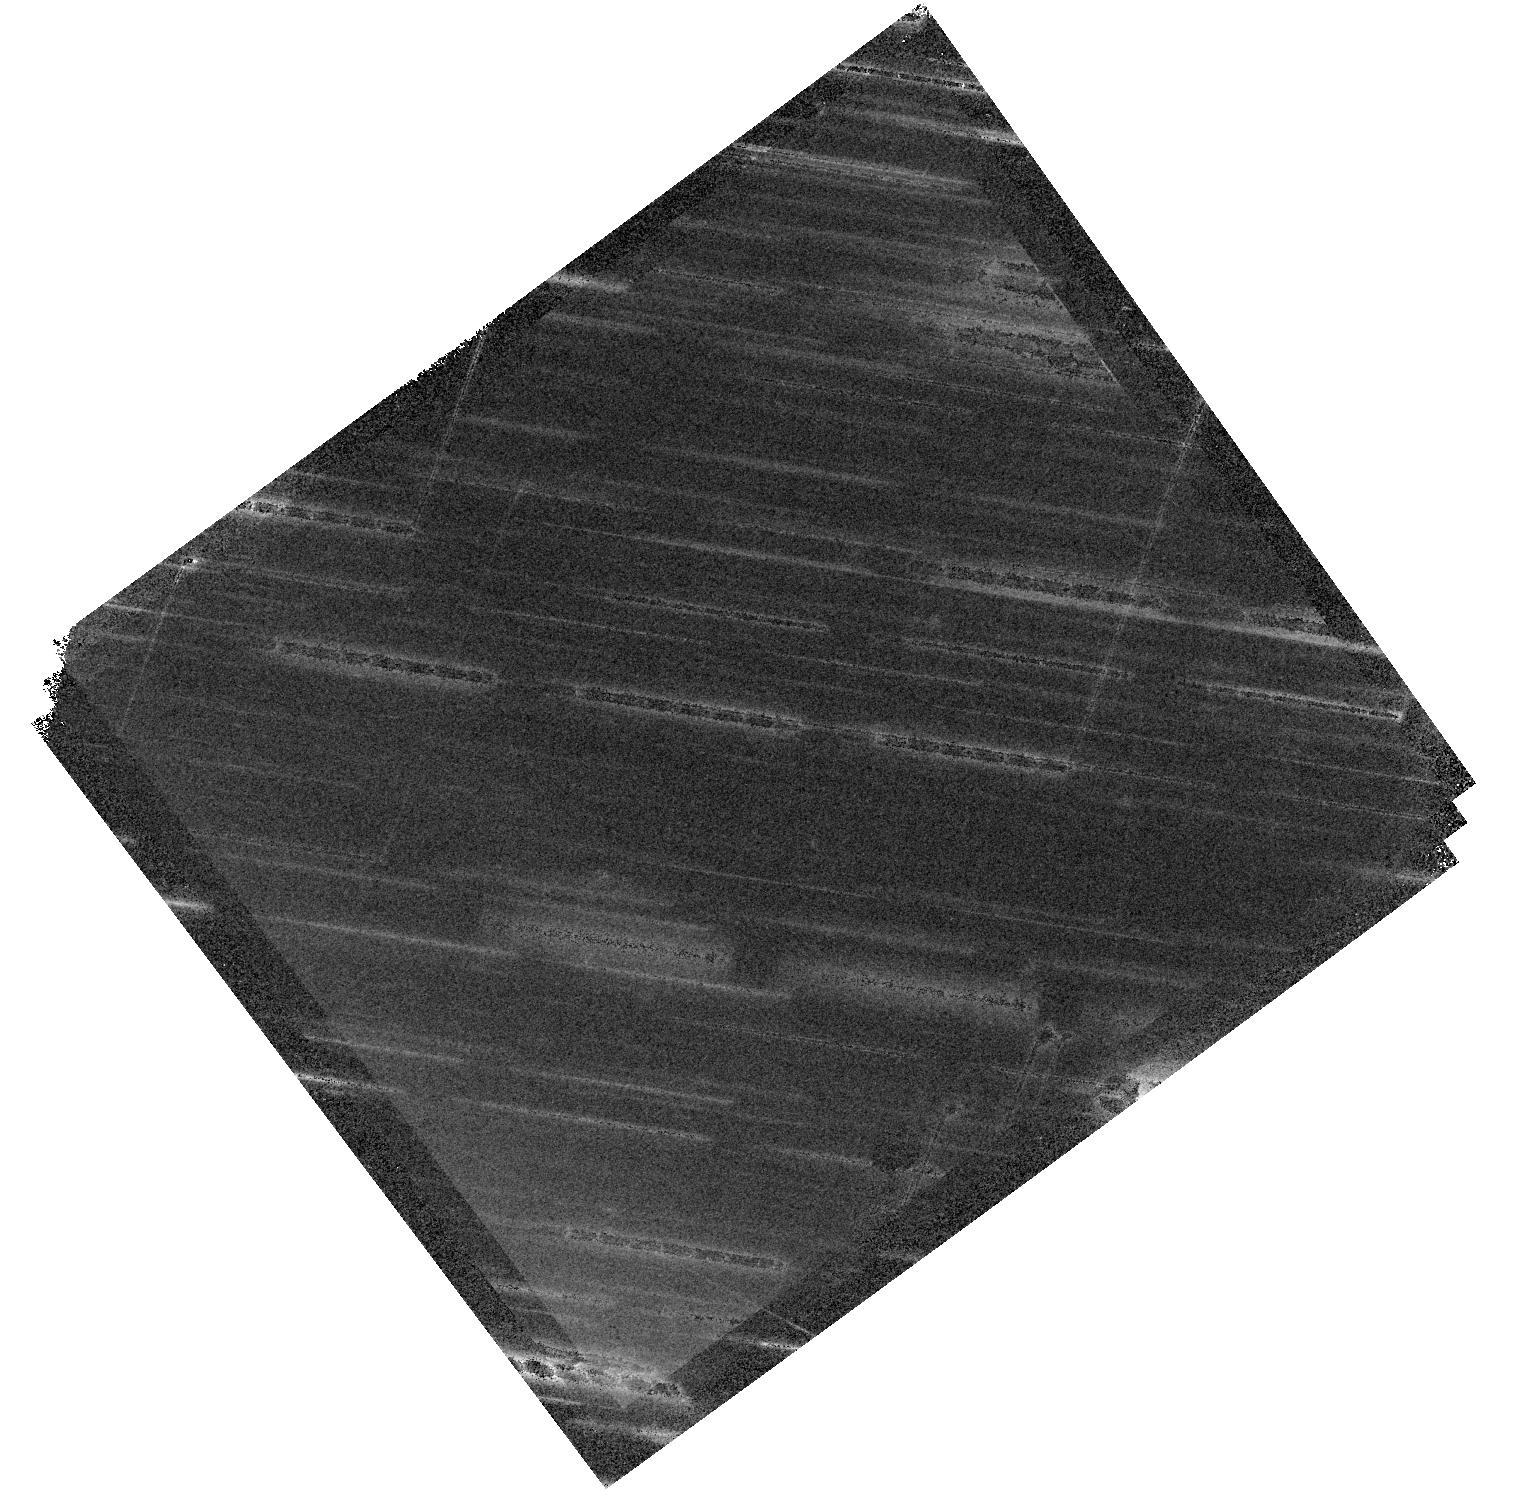
Target: DESI-158.2306+75.3149. Instrument: WFC3/IR. Filter: F140W. Exposure: 20 min. Observation ID: hst_15867_60_wfc3_ir_f140w_ie5060

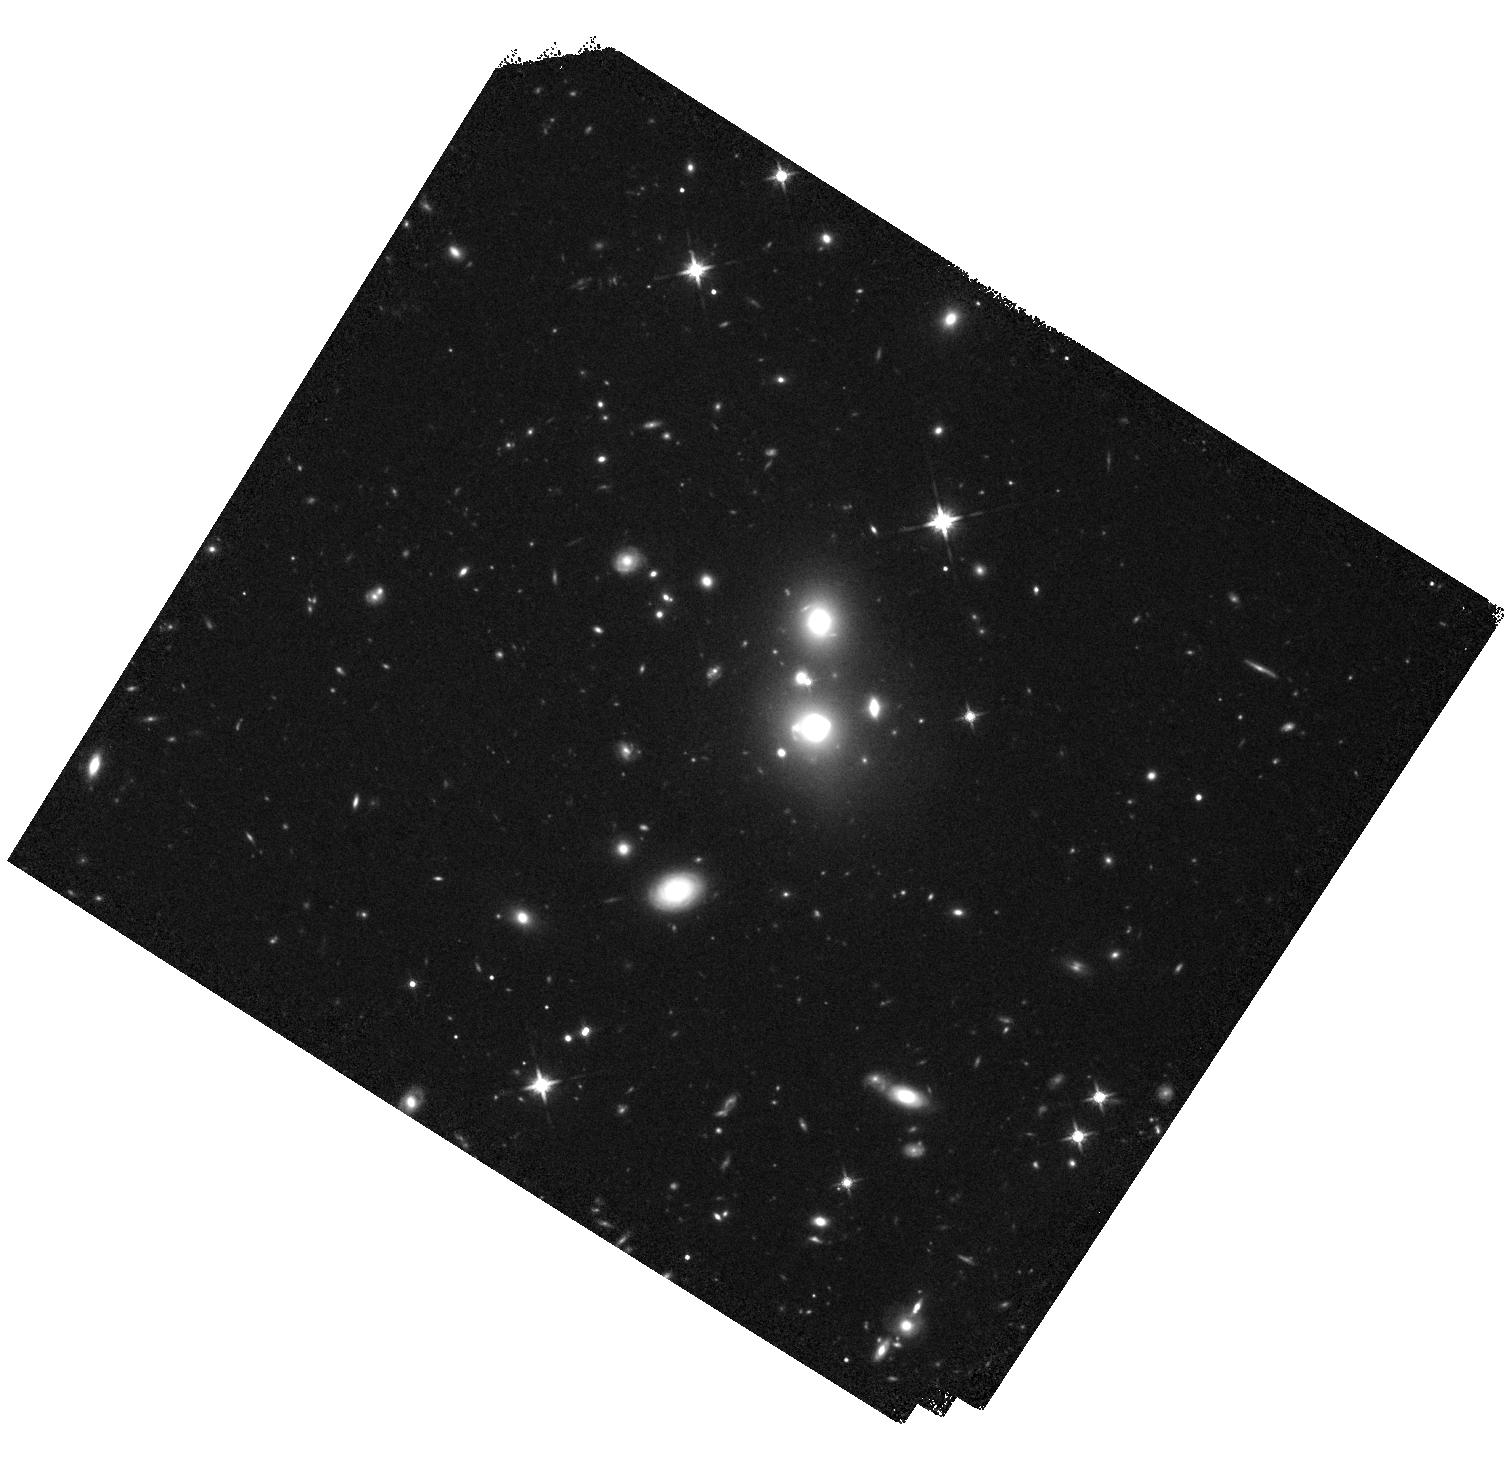
Target: DESI-133.3800+23.3652. Instrument: WFC3/IR. Filter: F140W. Exposure: 20 min. Observation ID: hst_15867_45_wfc3_ir_f140w_ie5045

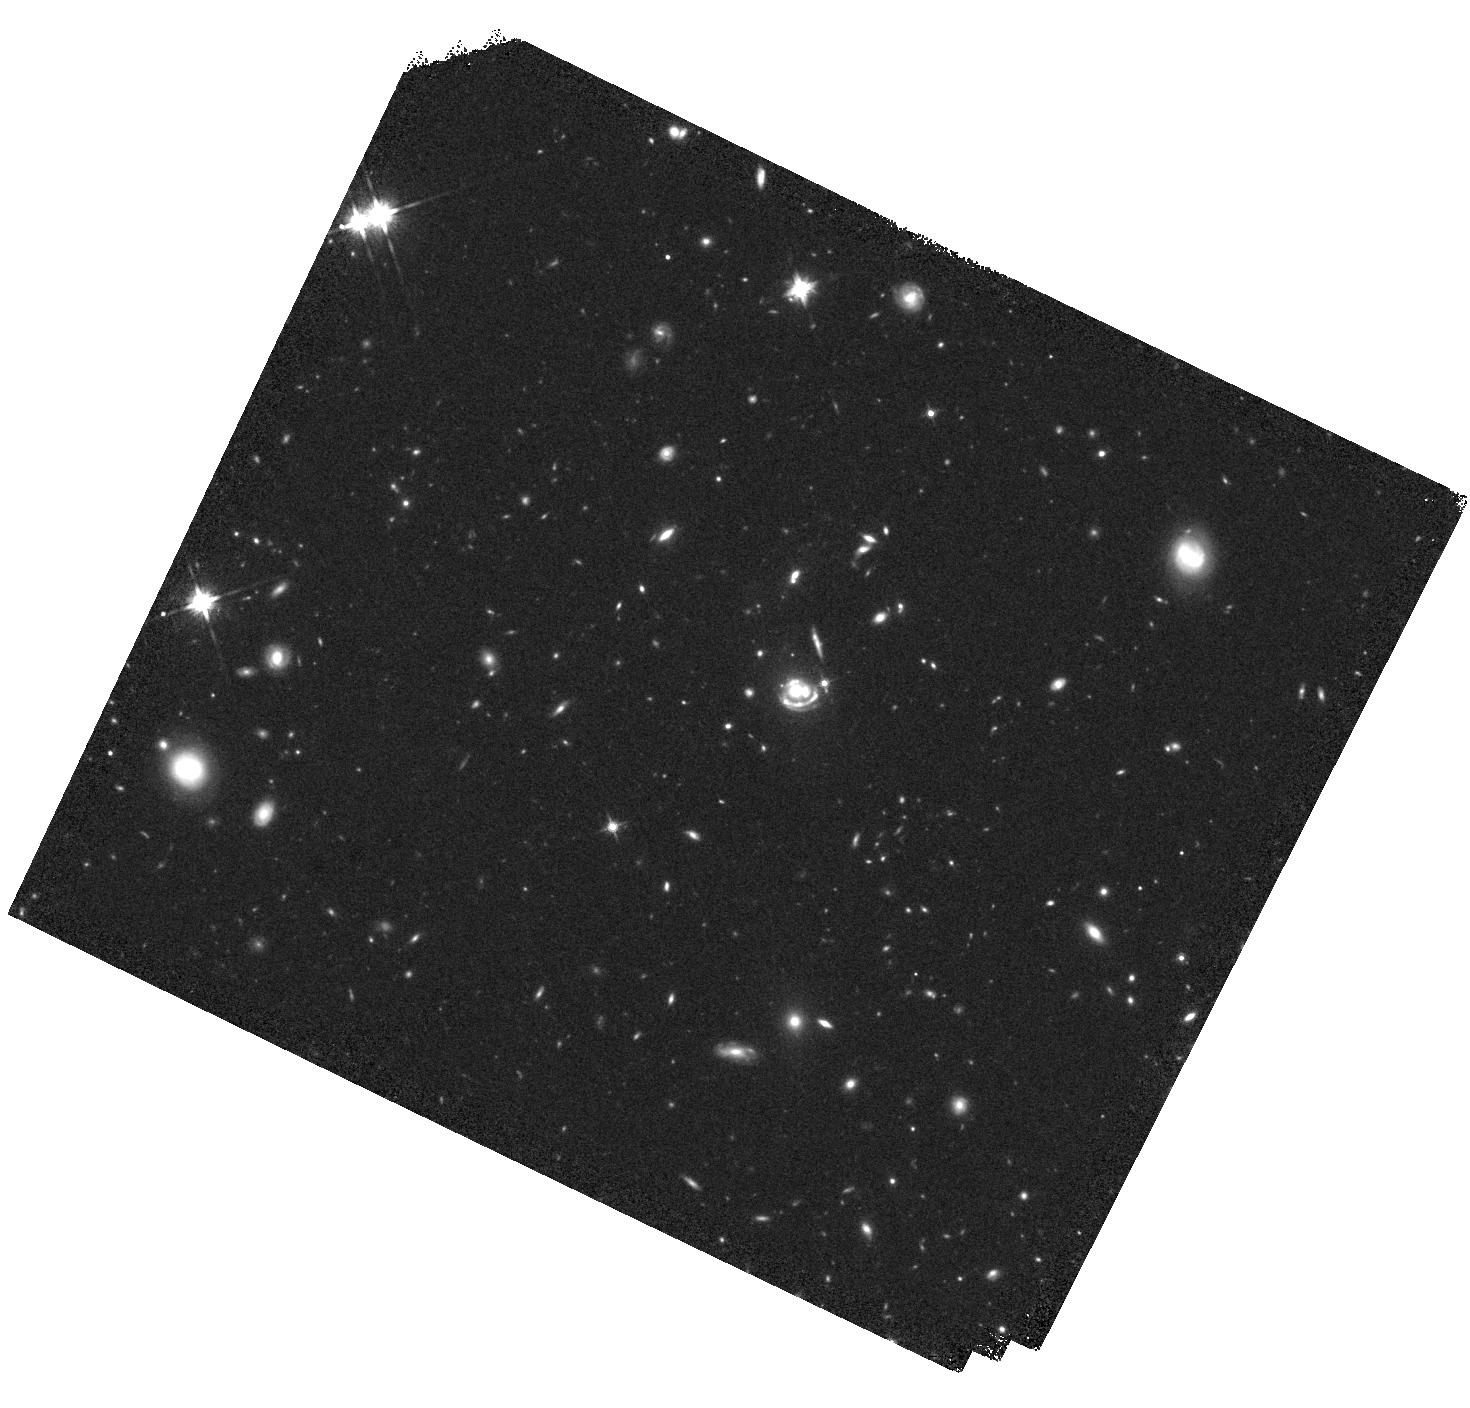
Target: DESI-140.8110+18.4954. Instrument: WFC3/IR. Filter: F140W. Exposure: 20 min. Observation ID: hst_15867_49_wfc3_ir_f140w_ie5049

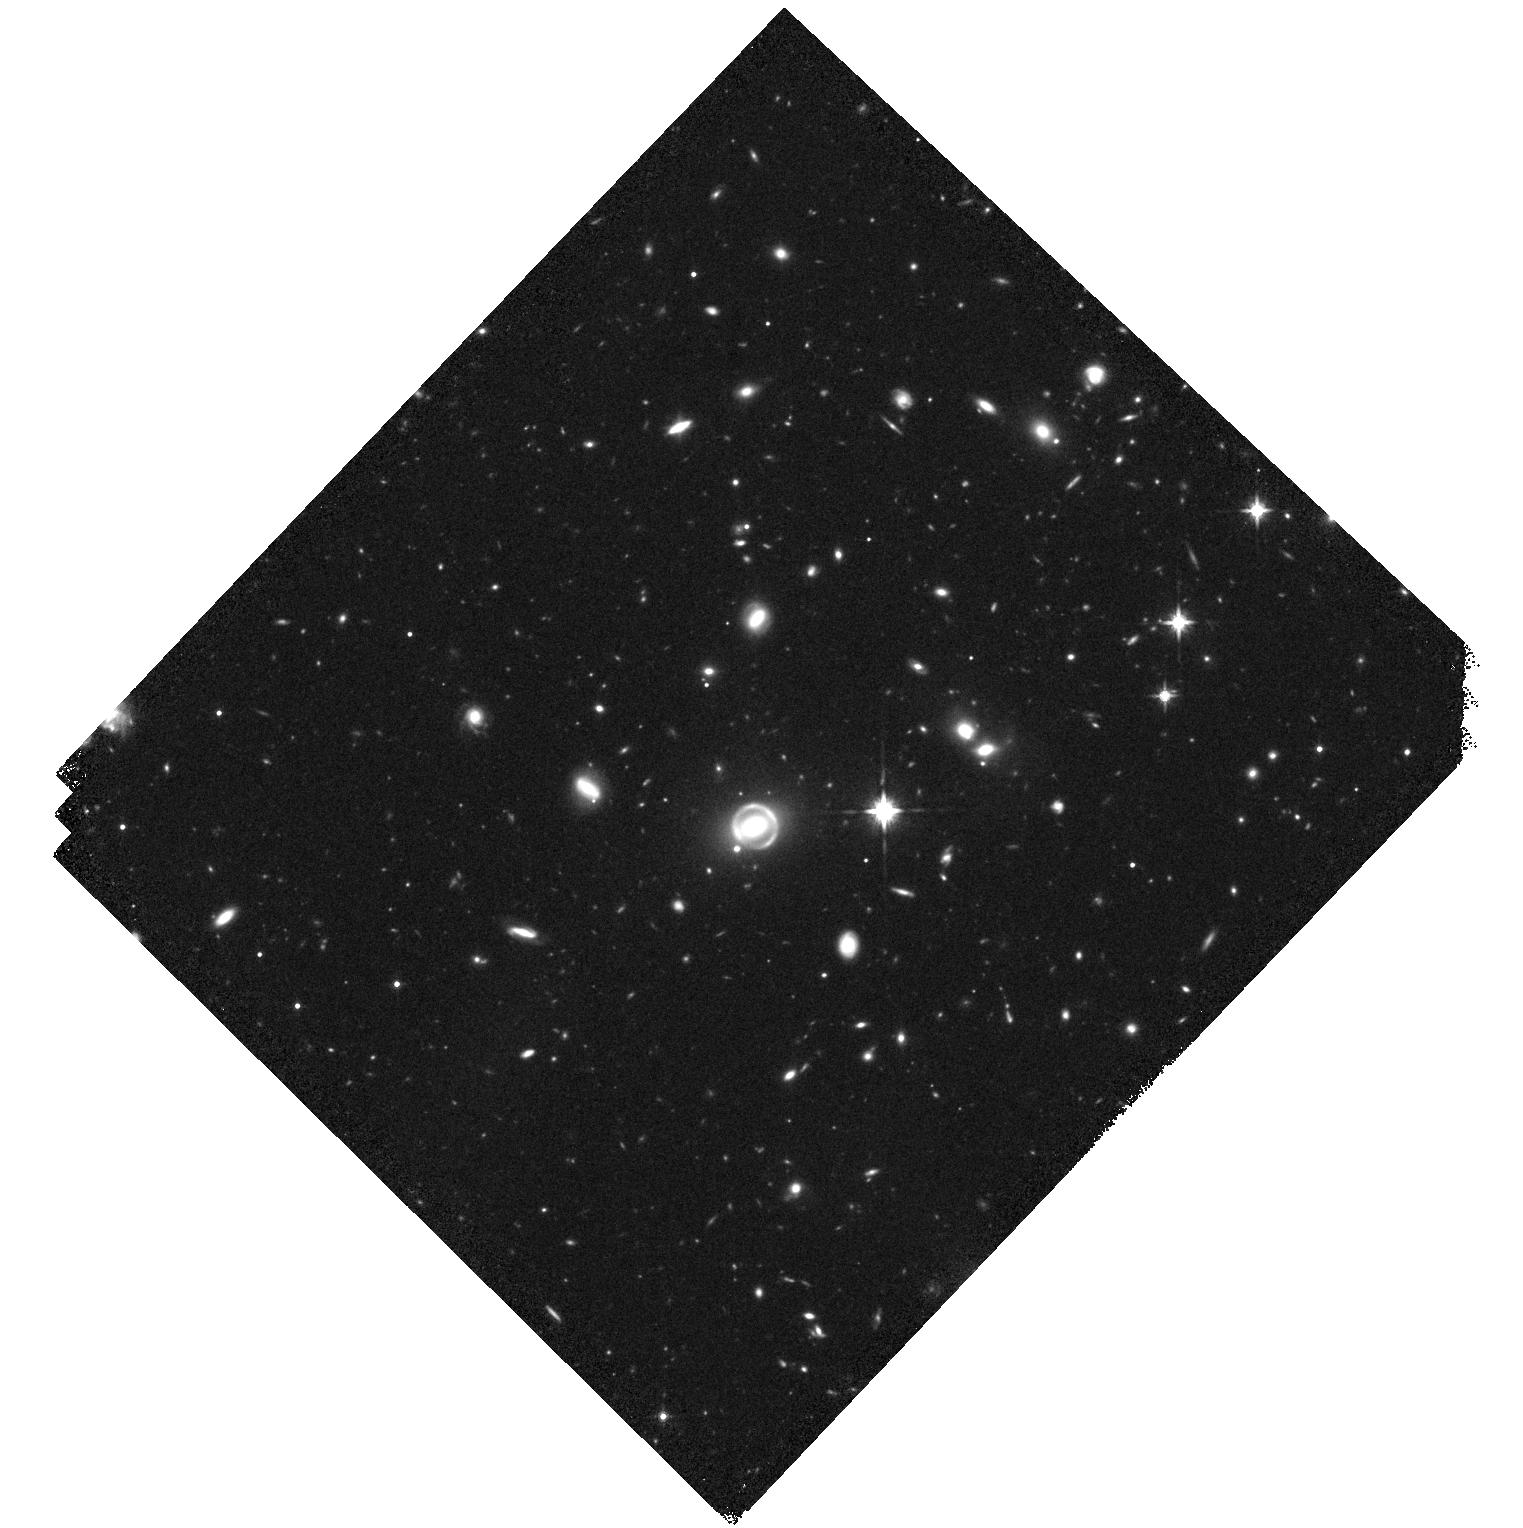
Target: DESI-165.4754-06.0423. Instrument: WFC3/IR. Filter: F140W. Exposure: 20 min. Observation ID: hst_15867_65_wfc3_ir_f140w_ie5065

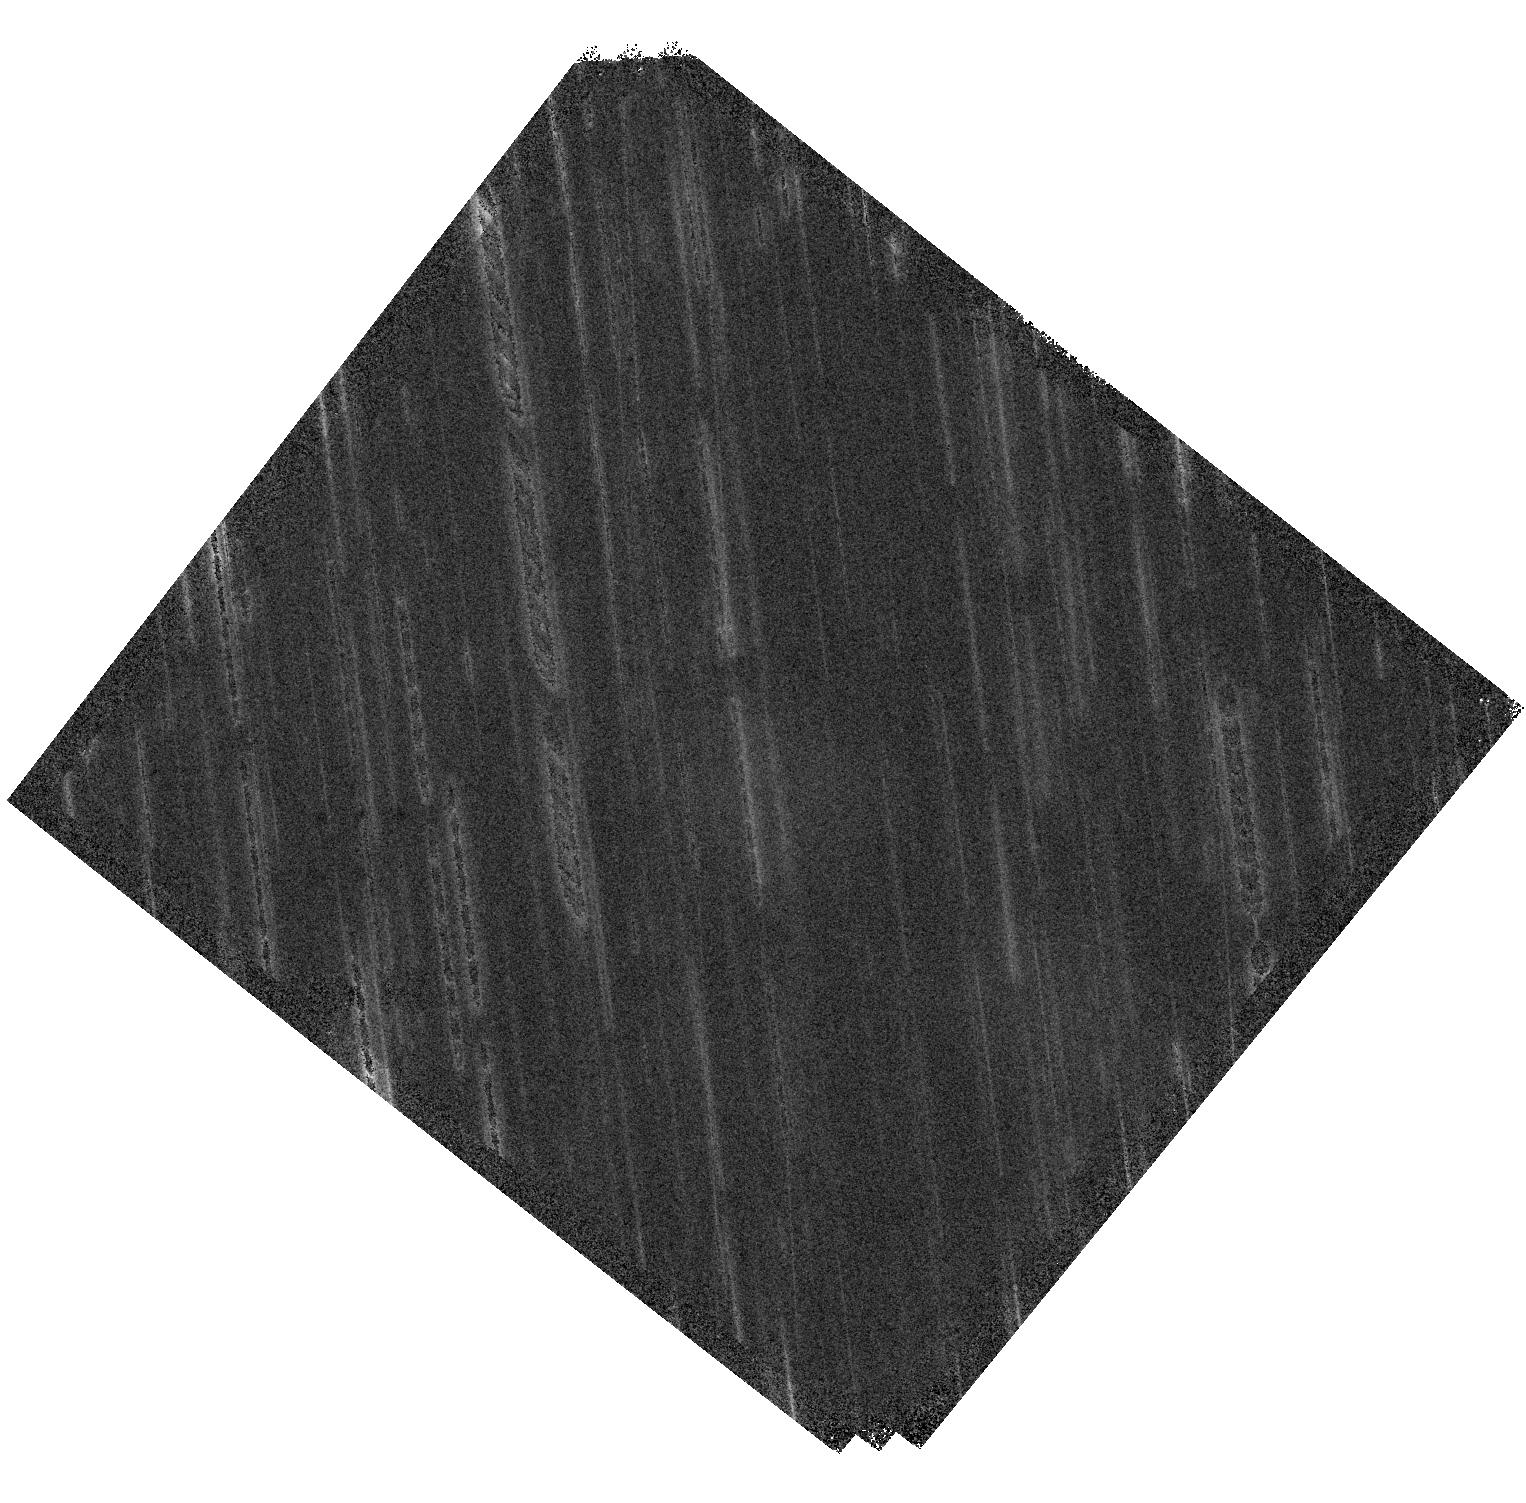
Target: DESI-217.0936+03.3000. Instrument: WFC3/IR. Filter: F140W. Exposure: 20 min. Observation ID: hst_15867_84_wfc3_ir_f140w_ie5084

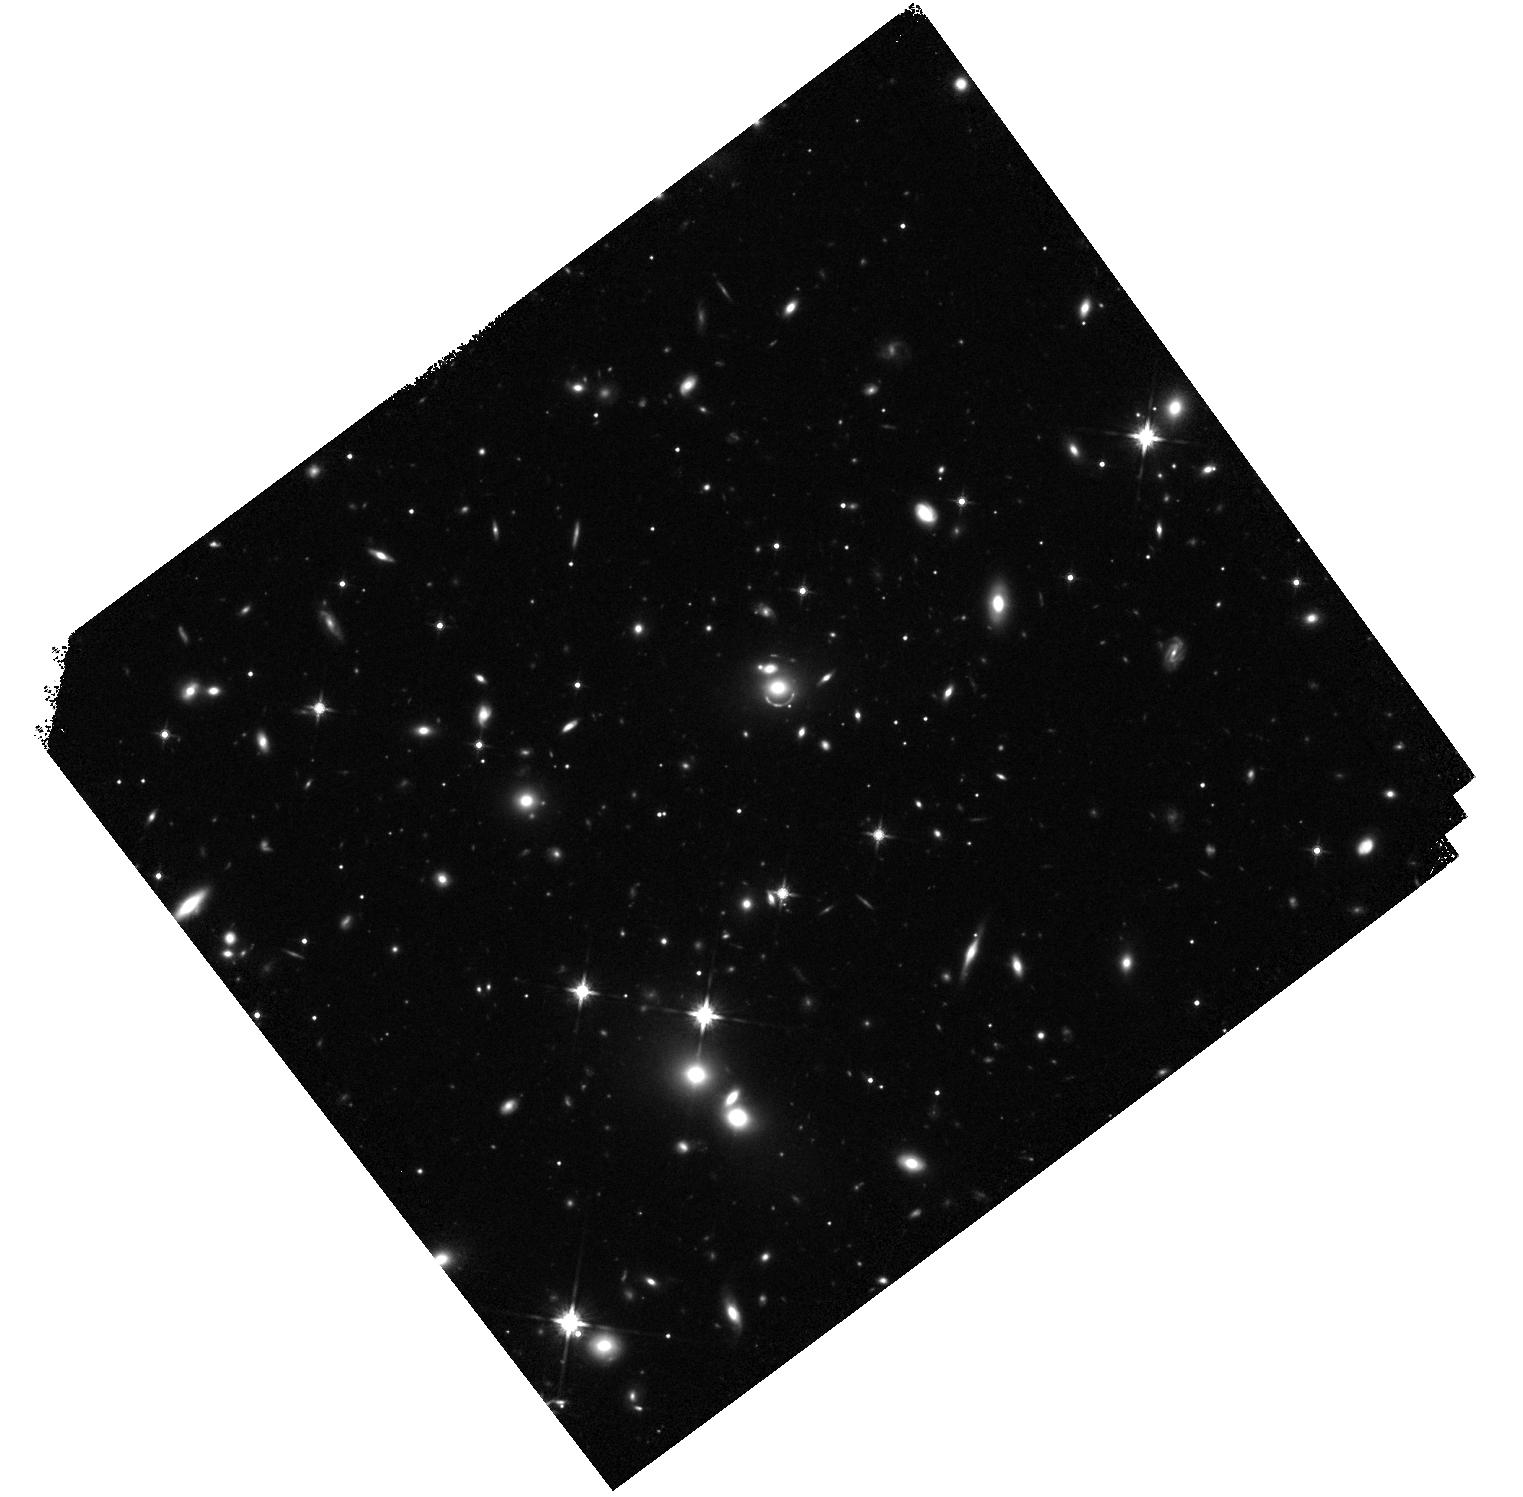
Target: DESI-259.8396+24.6880. Instrument: WFC3/IR. Filter: F140W. Exposure: 20 min. Observation ID: hst_15867_0a_wfc3_ir_f140w_ie500a

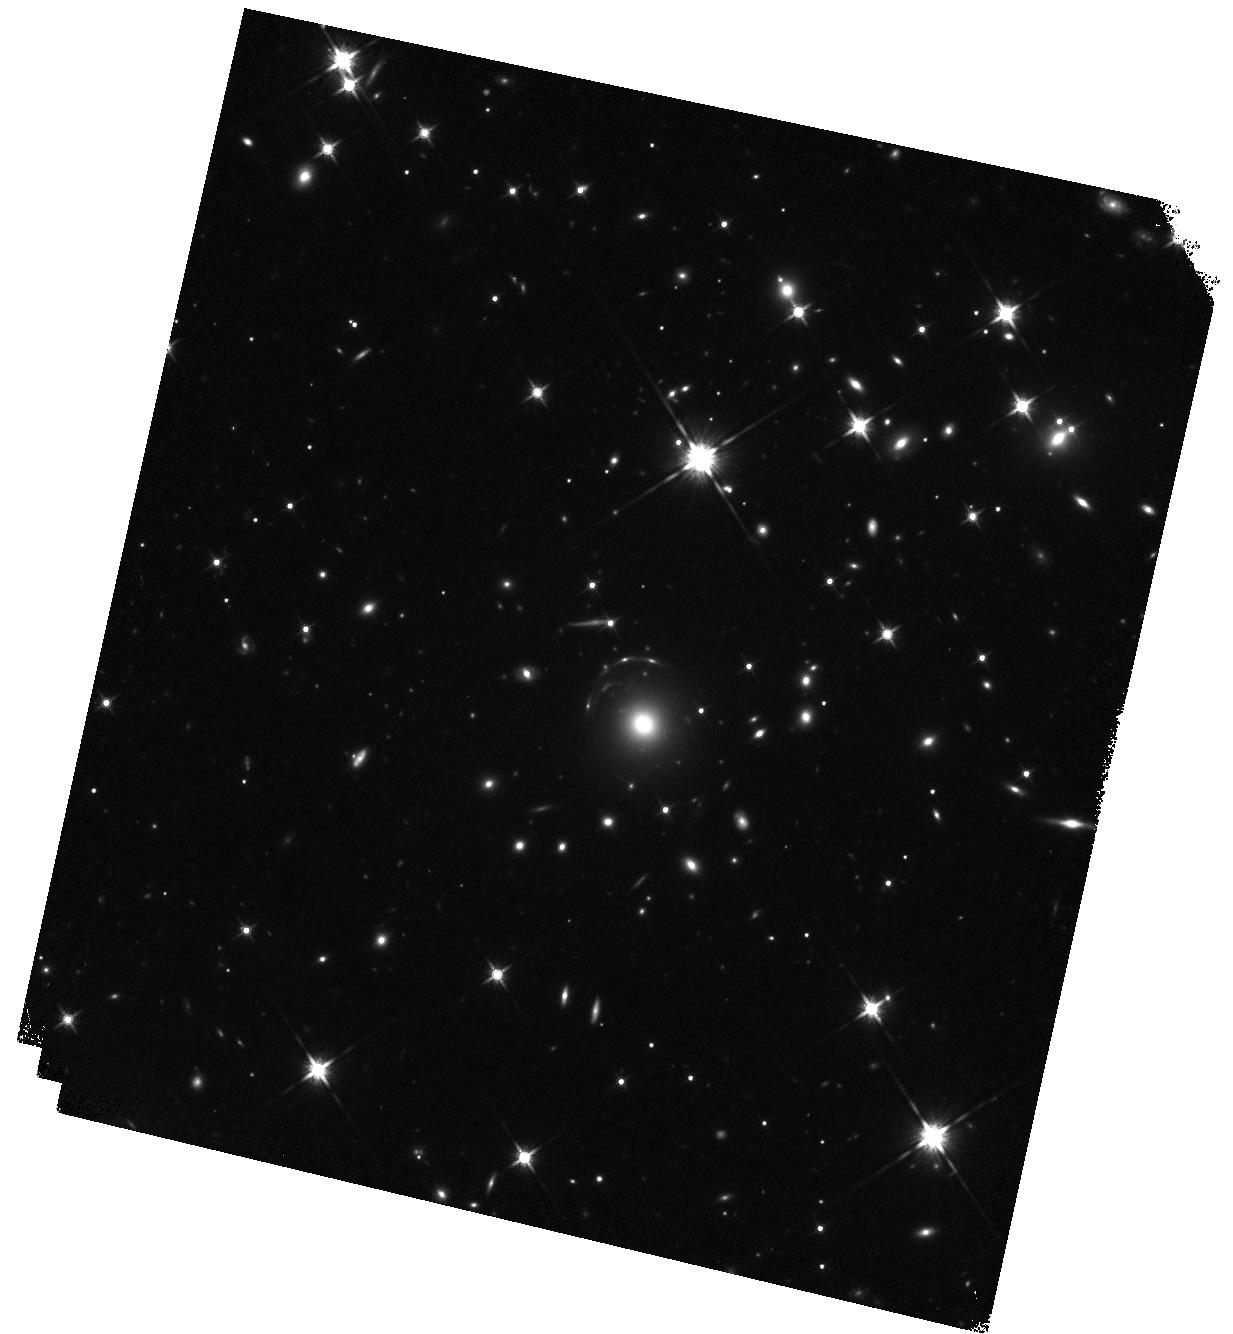
Target: DESI-278.8338+46.1076. Instrument: WFC3/IR. Filter: F140W. Exposure: 20 min. Observation ID: hst_15867_0b_wfc3_ir_f140w_ie500b

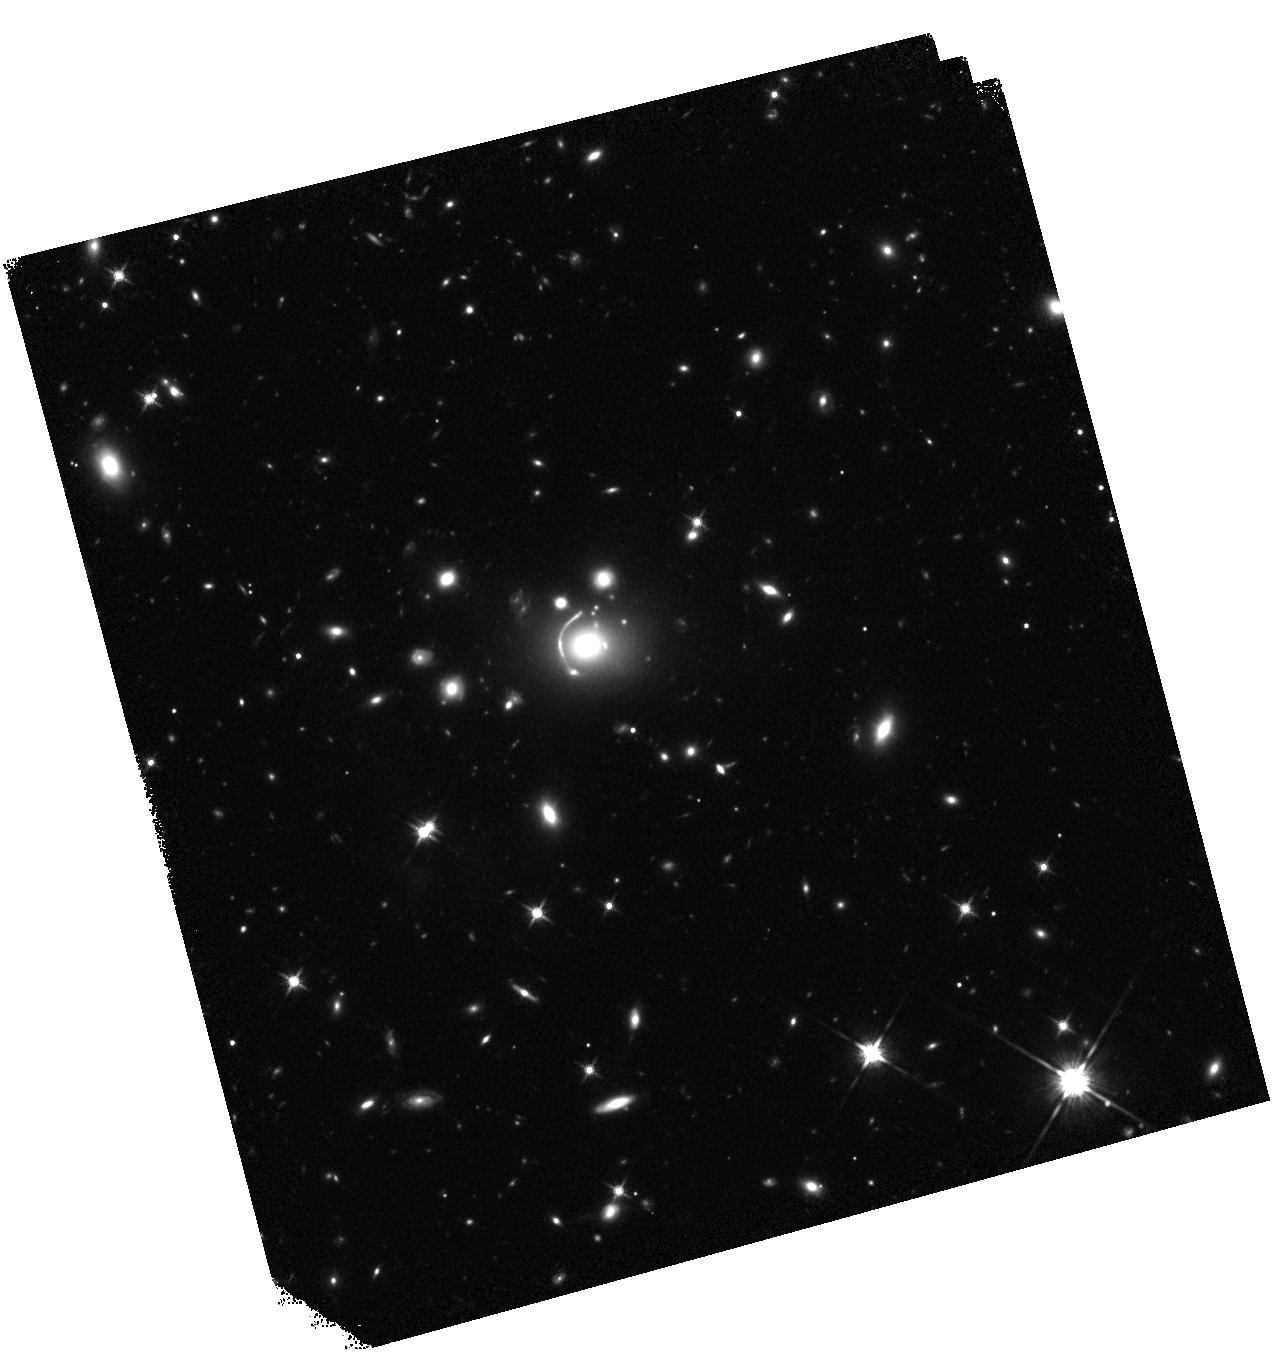
Target: DESI-329.6820+02.9584. Instrument: WFC3/IR. Filter: F140W. Exposure: 20 min. Observation ID: hst_15867_0f_wfc3_ir_f140w_ie500f

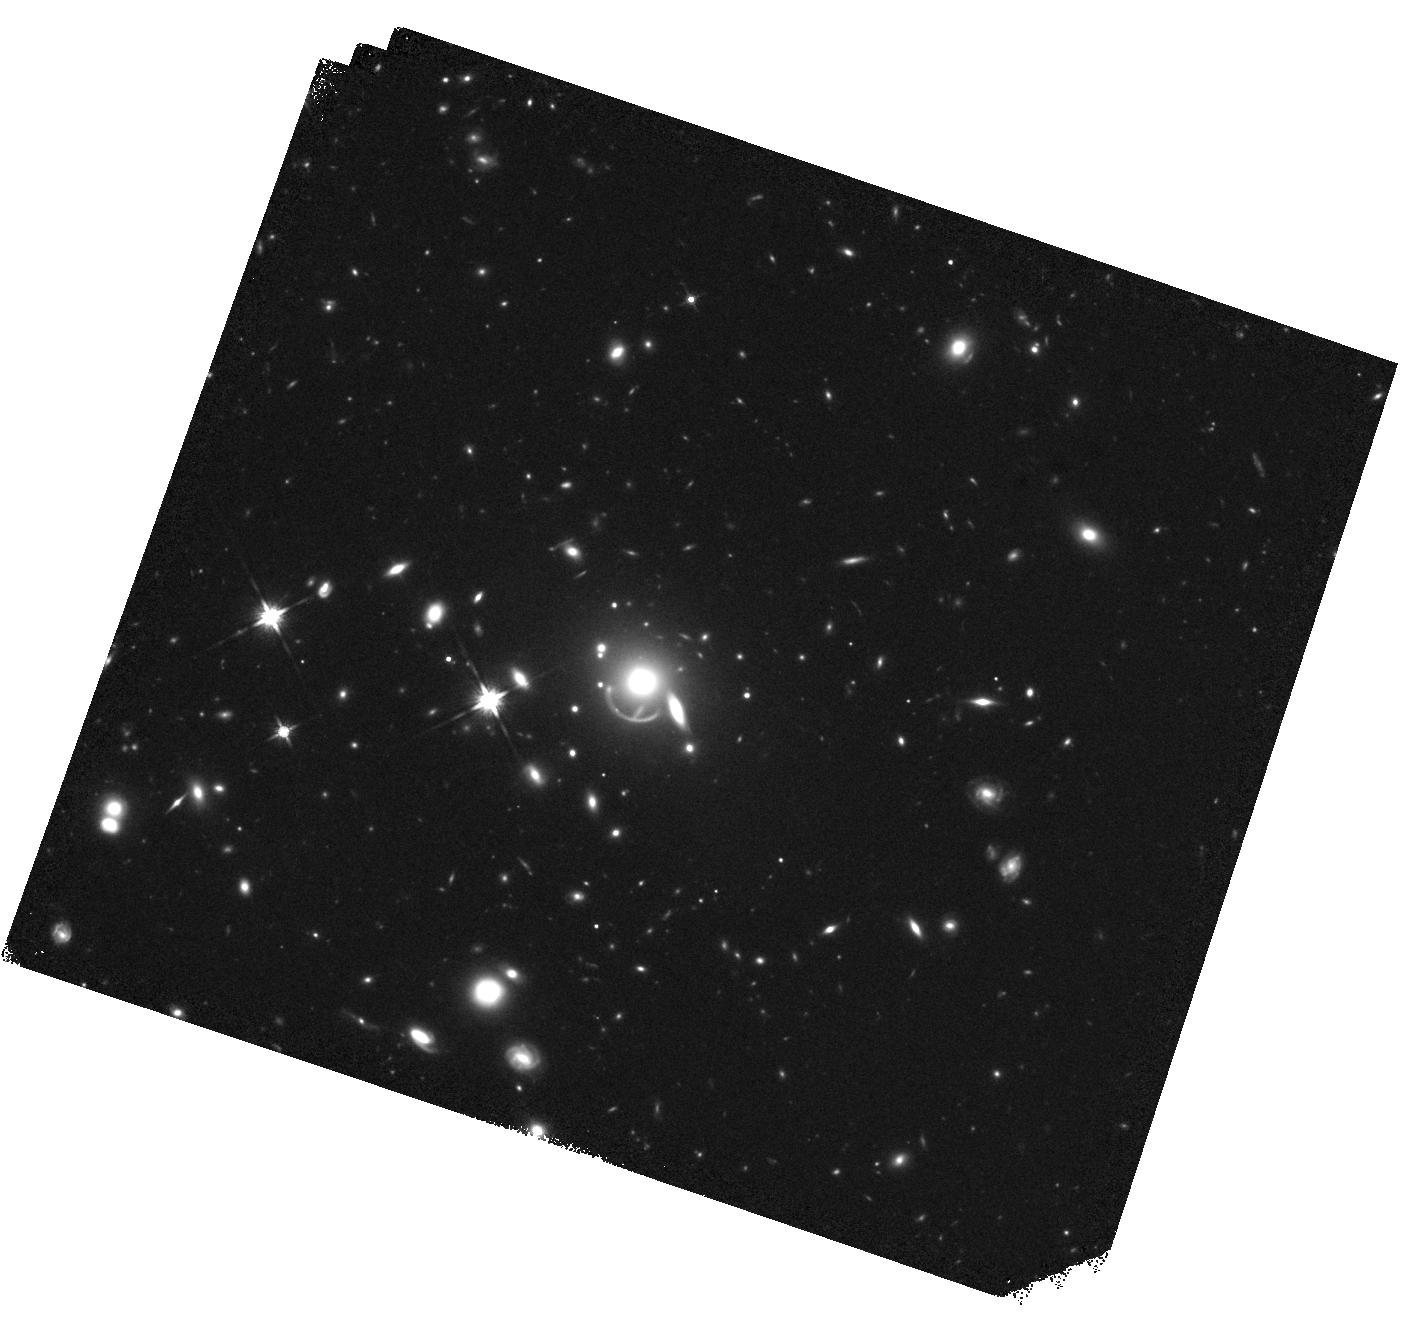
Target: DESI-202.6690+04.6707. Instrument: WFC3/IR. Filter: F140W. Exposure: 20 min. Observation ID: hst_15867_79_wfc3_ir_f140w_ie5079

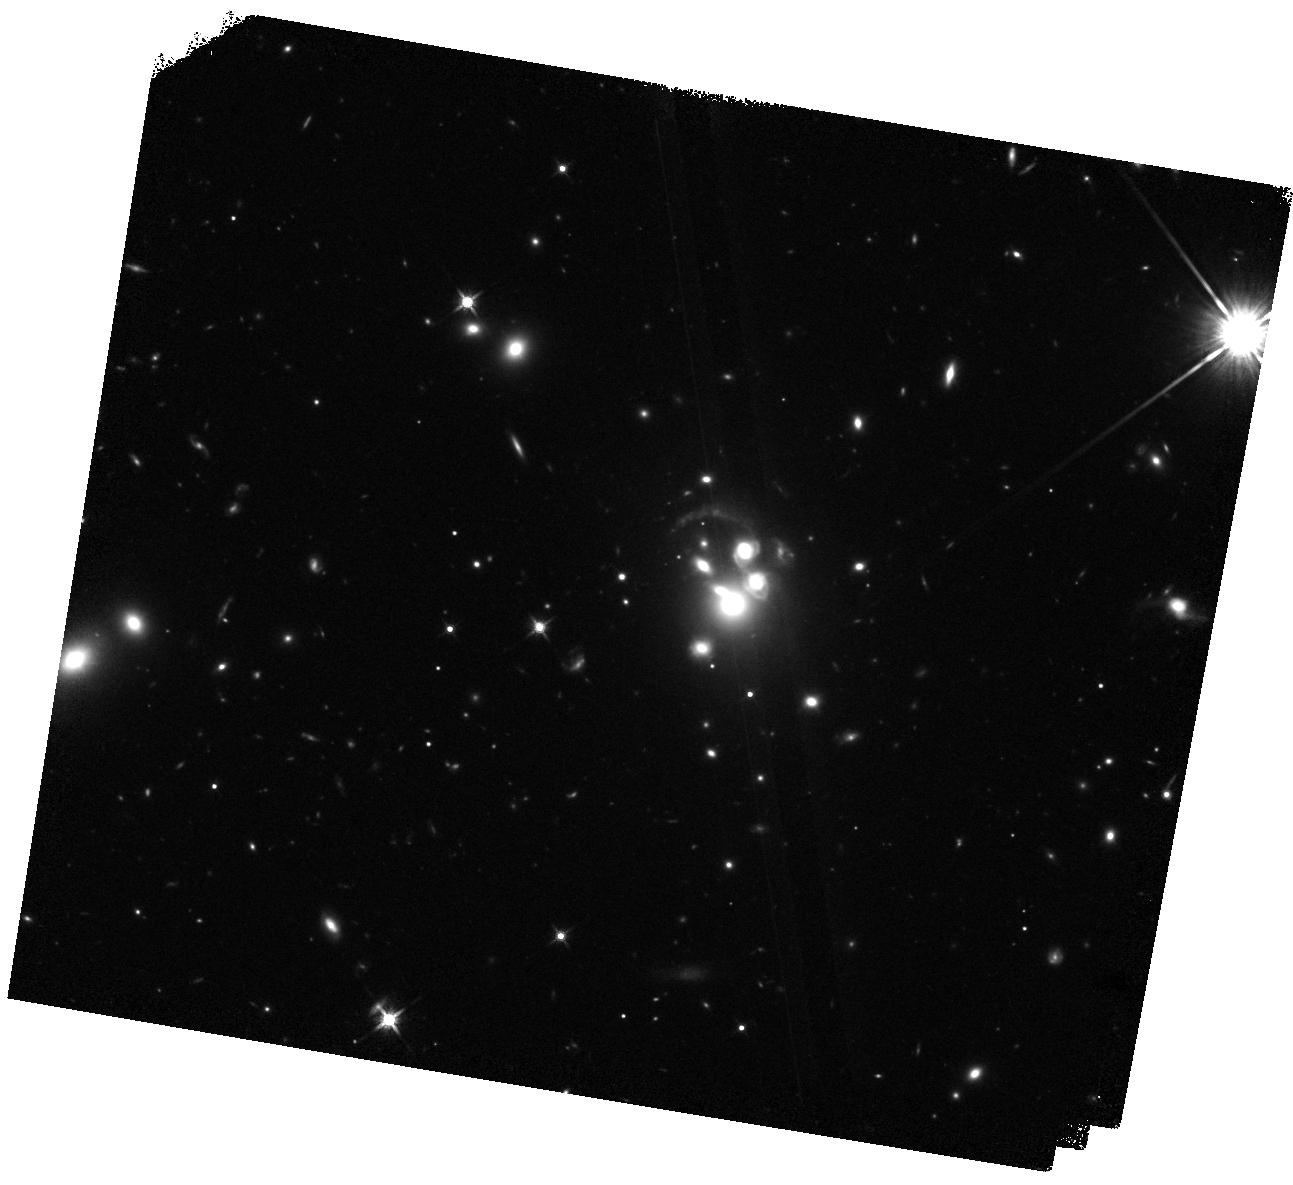
Target: DESI-186.8292+17.4324. Instrument: WFC3/IR. Filter: F140W. Exposure: 20 min. Observation ID: hst_15867_73_wfc3_ir_f140w_ie5073

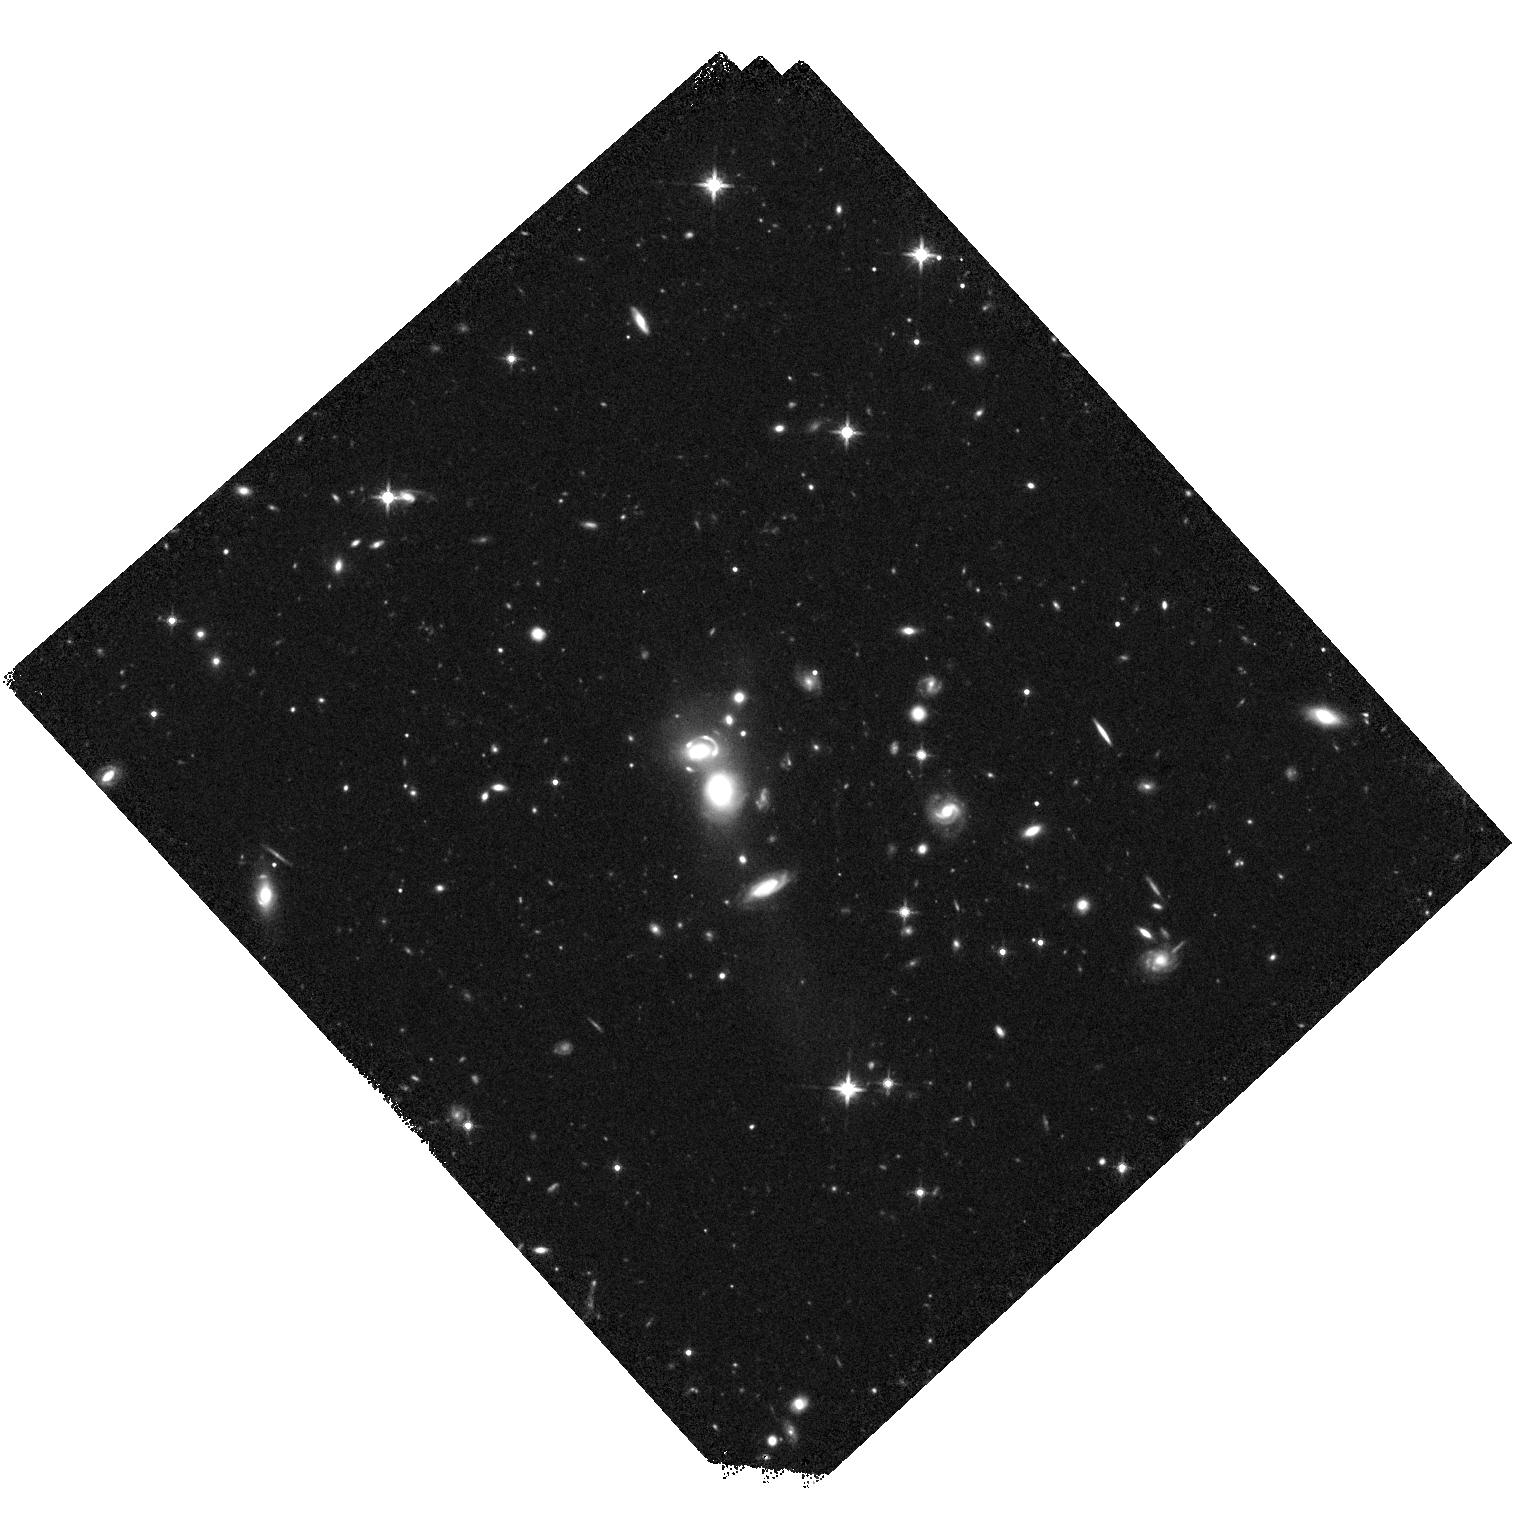
Target: DESI-118.8480+34.7610. Instrument: WFC3/IR. Filter: F140W. Exposure: 20 min. Observation ID: hst_15867_43_wfc3_ir_f140w_ie5043

Confirming Strong Galaxy Gravitational Lenses in the DESI Legacy Imaging Surveys (PI: Huang, Xiaosheng)

We propose WFC3 IR imaging of a sample of 112 new strong galaxy-galaxy lensing candidates discovered within the Dark Energy Spectroscopic Instrument (DESI) Legacy Imaging Surveys, Data Release 7, using a deep neural network. These candidates are highly likely strong lensing systems (with > 90% confidence). Many of these systems have multiple lensed images. We further estimate that the lenses in a large number of them are elliptical galaxies at redshifts of z ~ 0.8 or higher. If confirmed, this will likely significantly increase the number of high redshift galaxy lenses, with the implication that the number of multiply lensed sources (including supernovae) at higher redshifts will also increase. This set can be added to the known lens sample to tackle the cosmologically significant problems of studying substructures in dark matter and measuring the Hubble Constant, H0, through a targeted search for multiply lensed supernovae in the future.